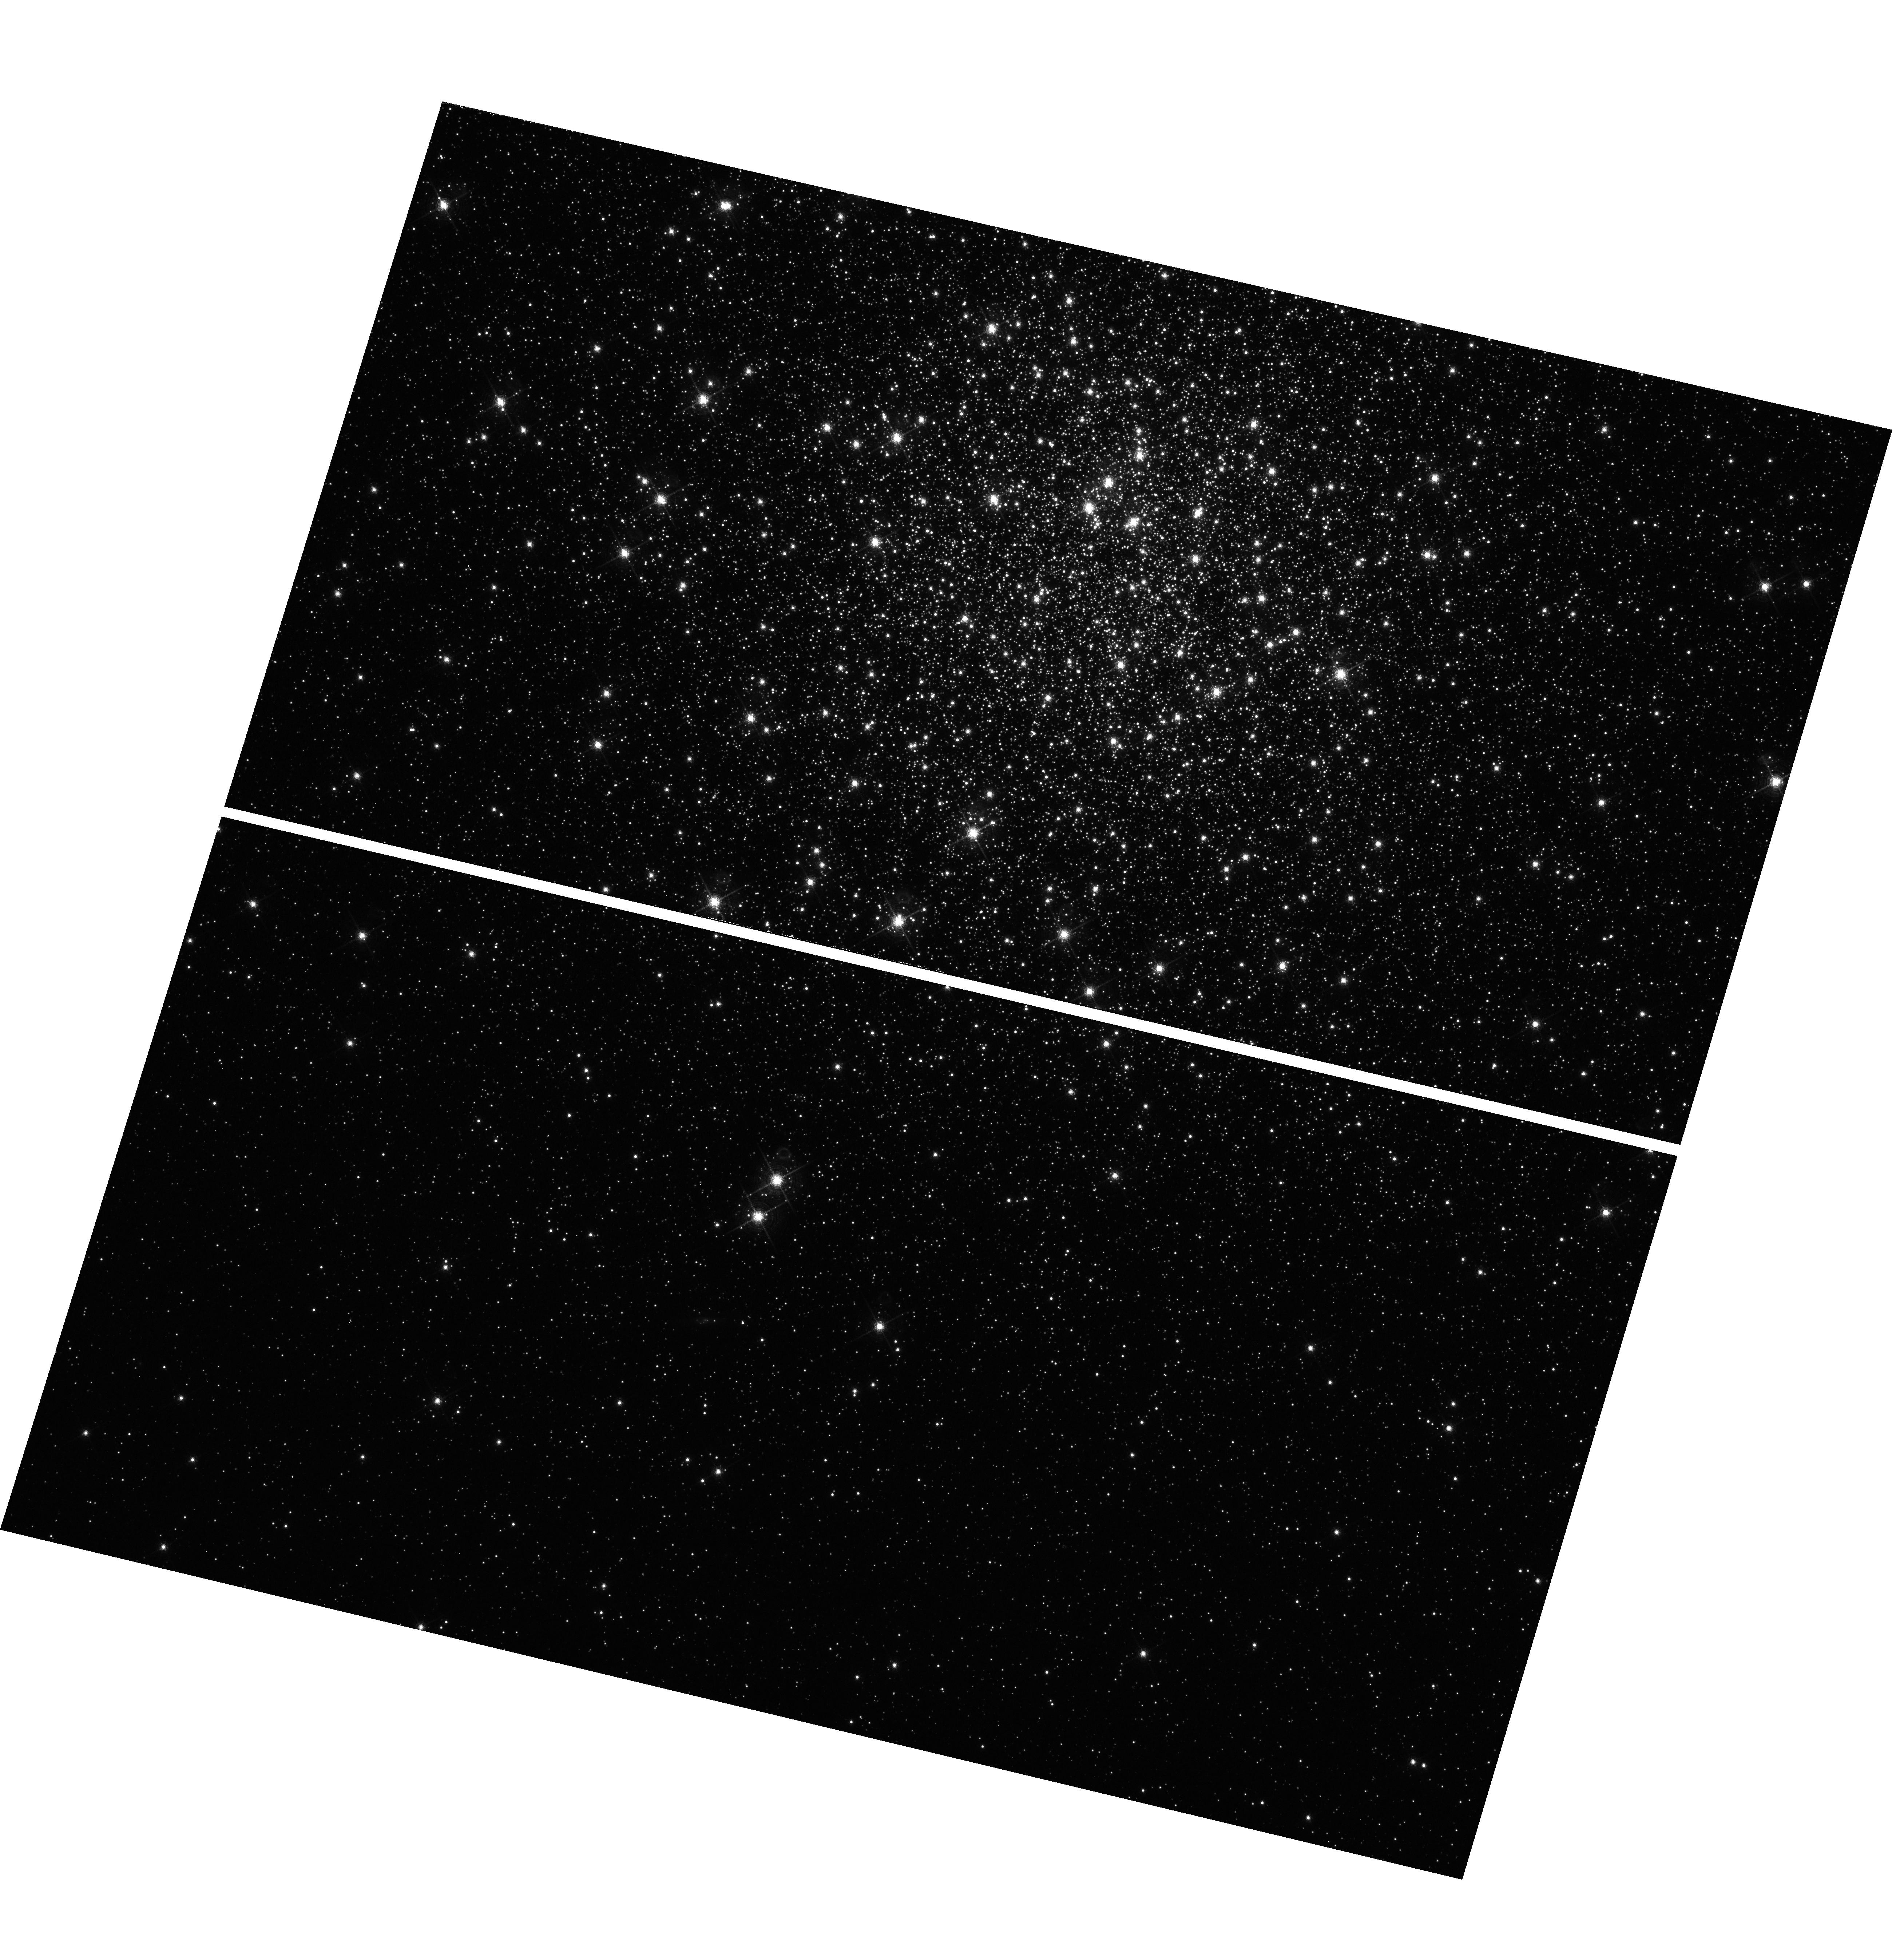
Target: MESSIER-005. Instrument: WFC3/UVIS. Filter: F656N. Exposure: 1.5 h. Observation ID: hst_11615_03_wfc3_uvis_f656n_ib5r03

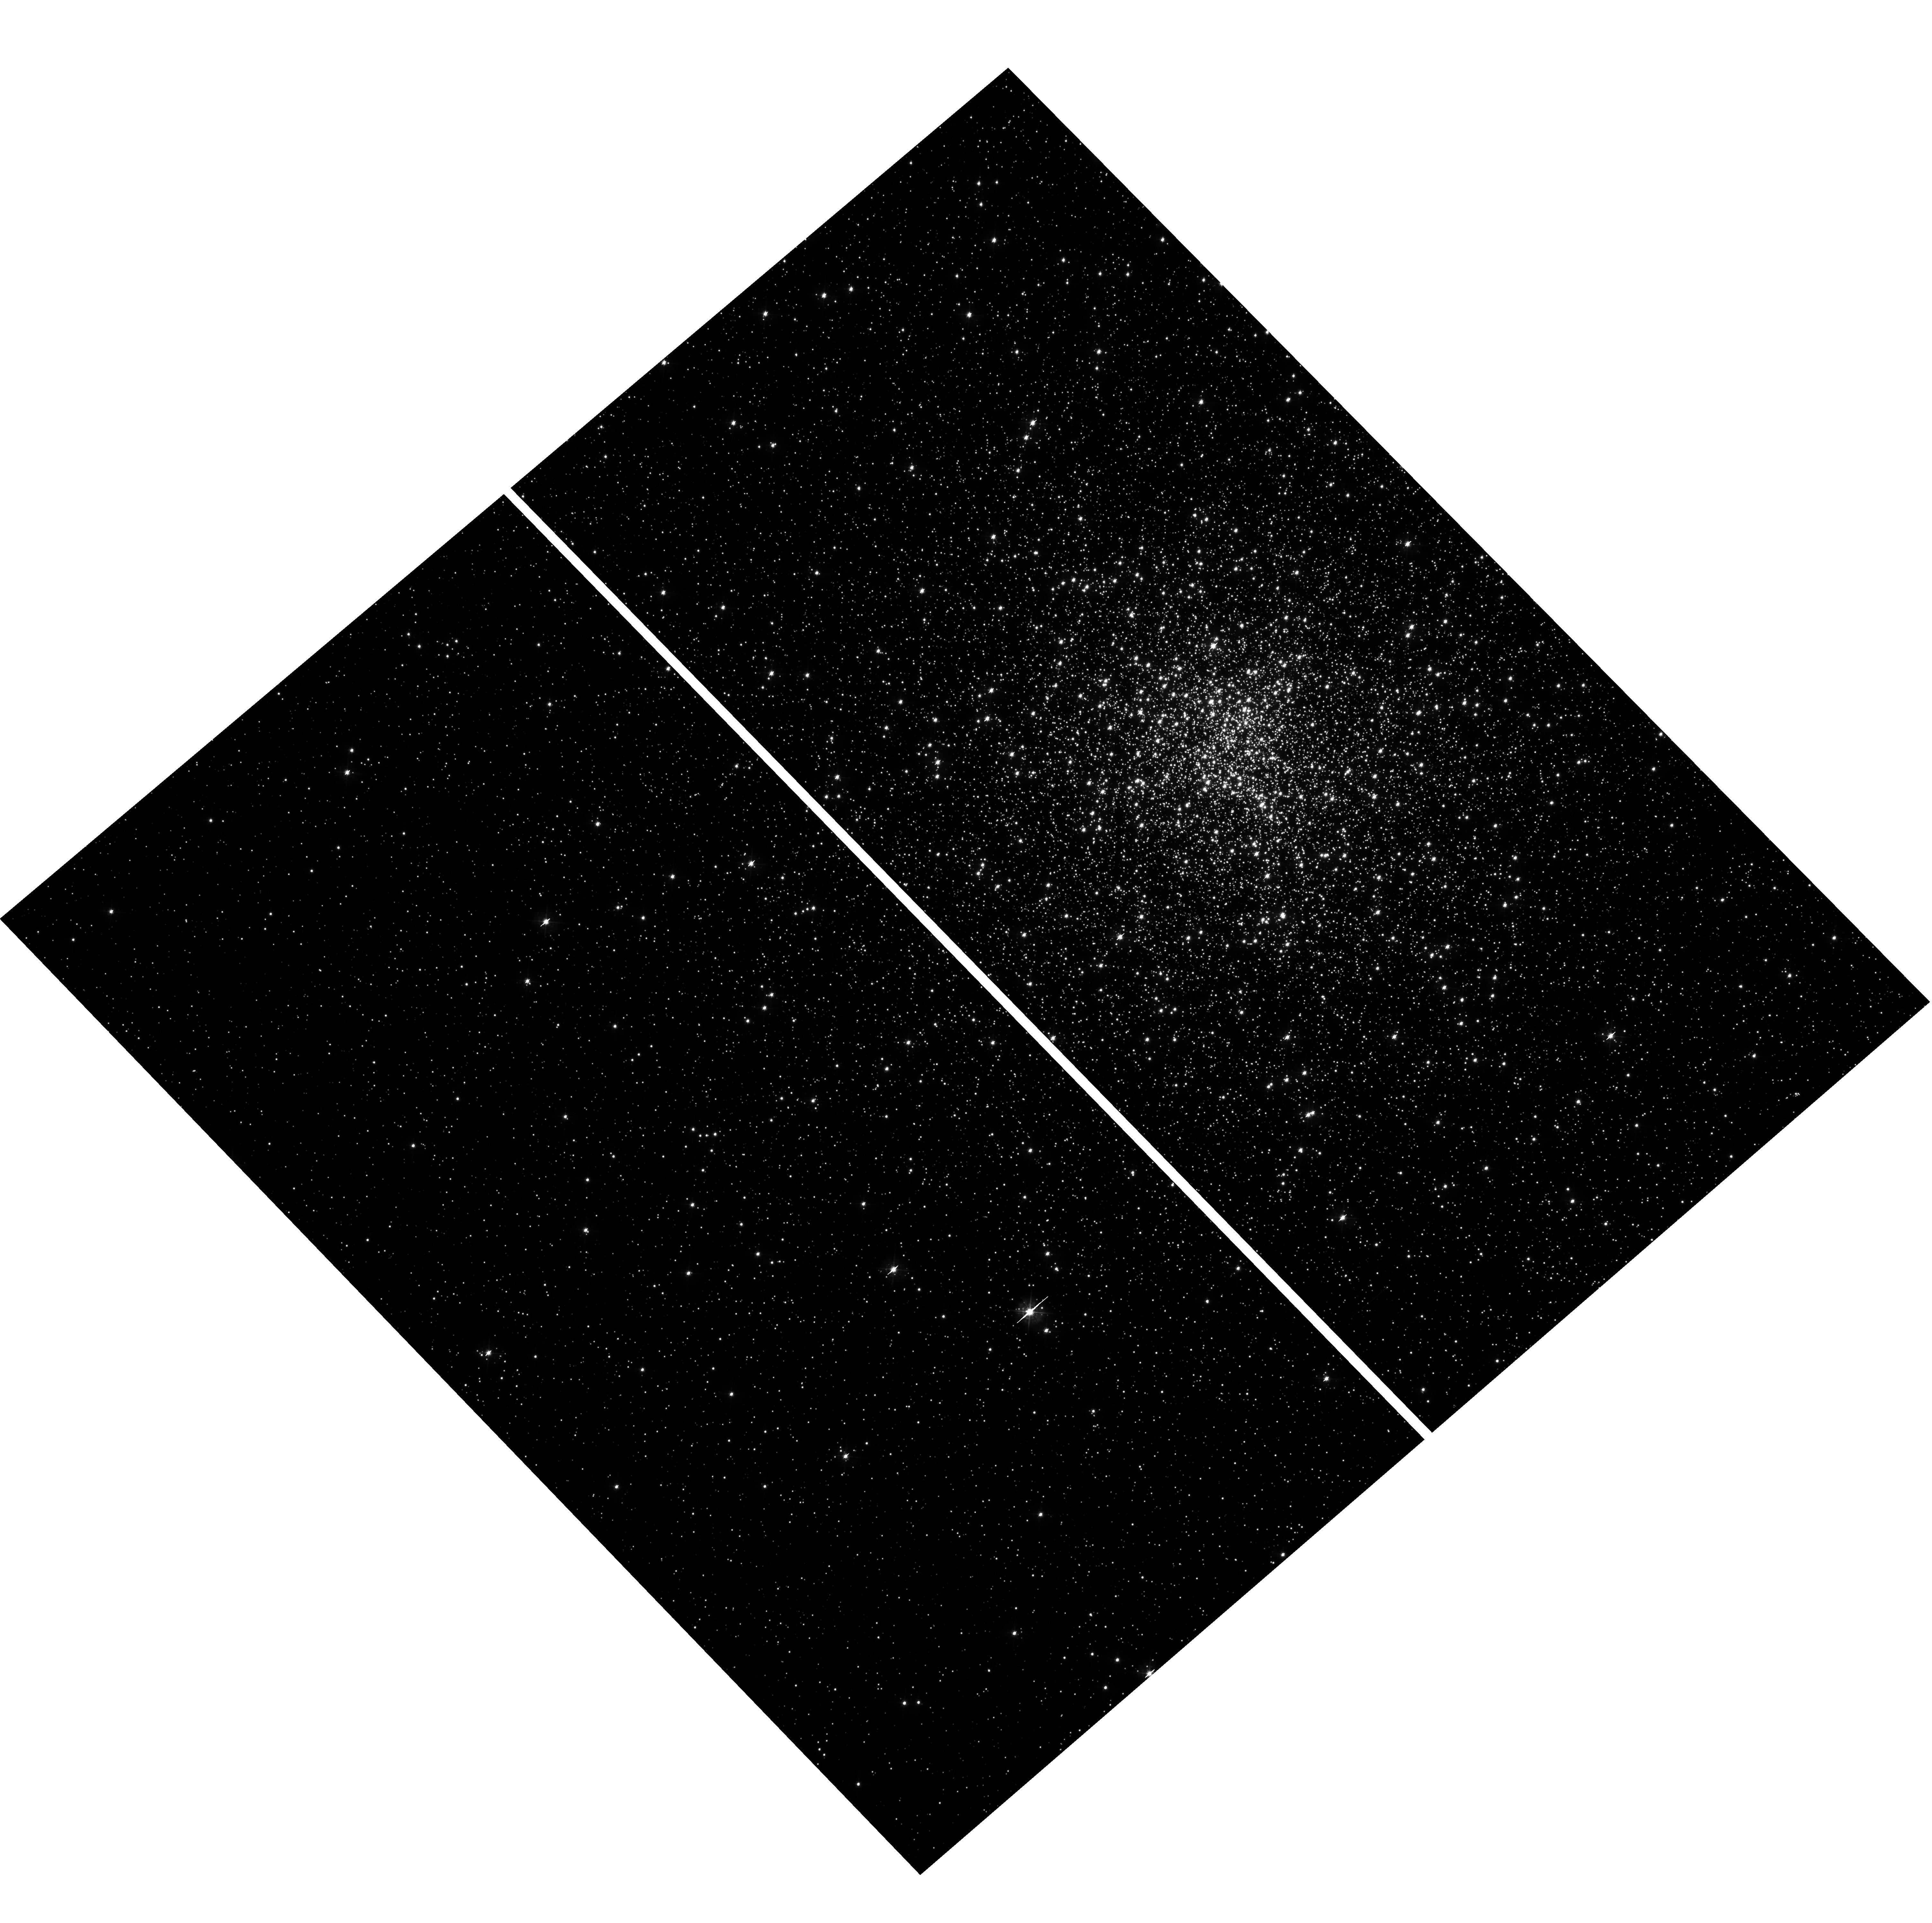
Target: MESSIER-028. Instrument: WFC3/UVIS. Filter: F390W. Exposure: 1.4 h. Observation ID: hst_11615_02_wfc3_uvis_f390w_ib5r02

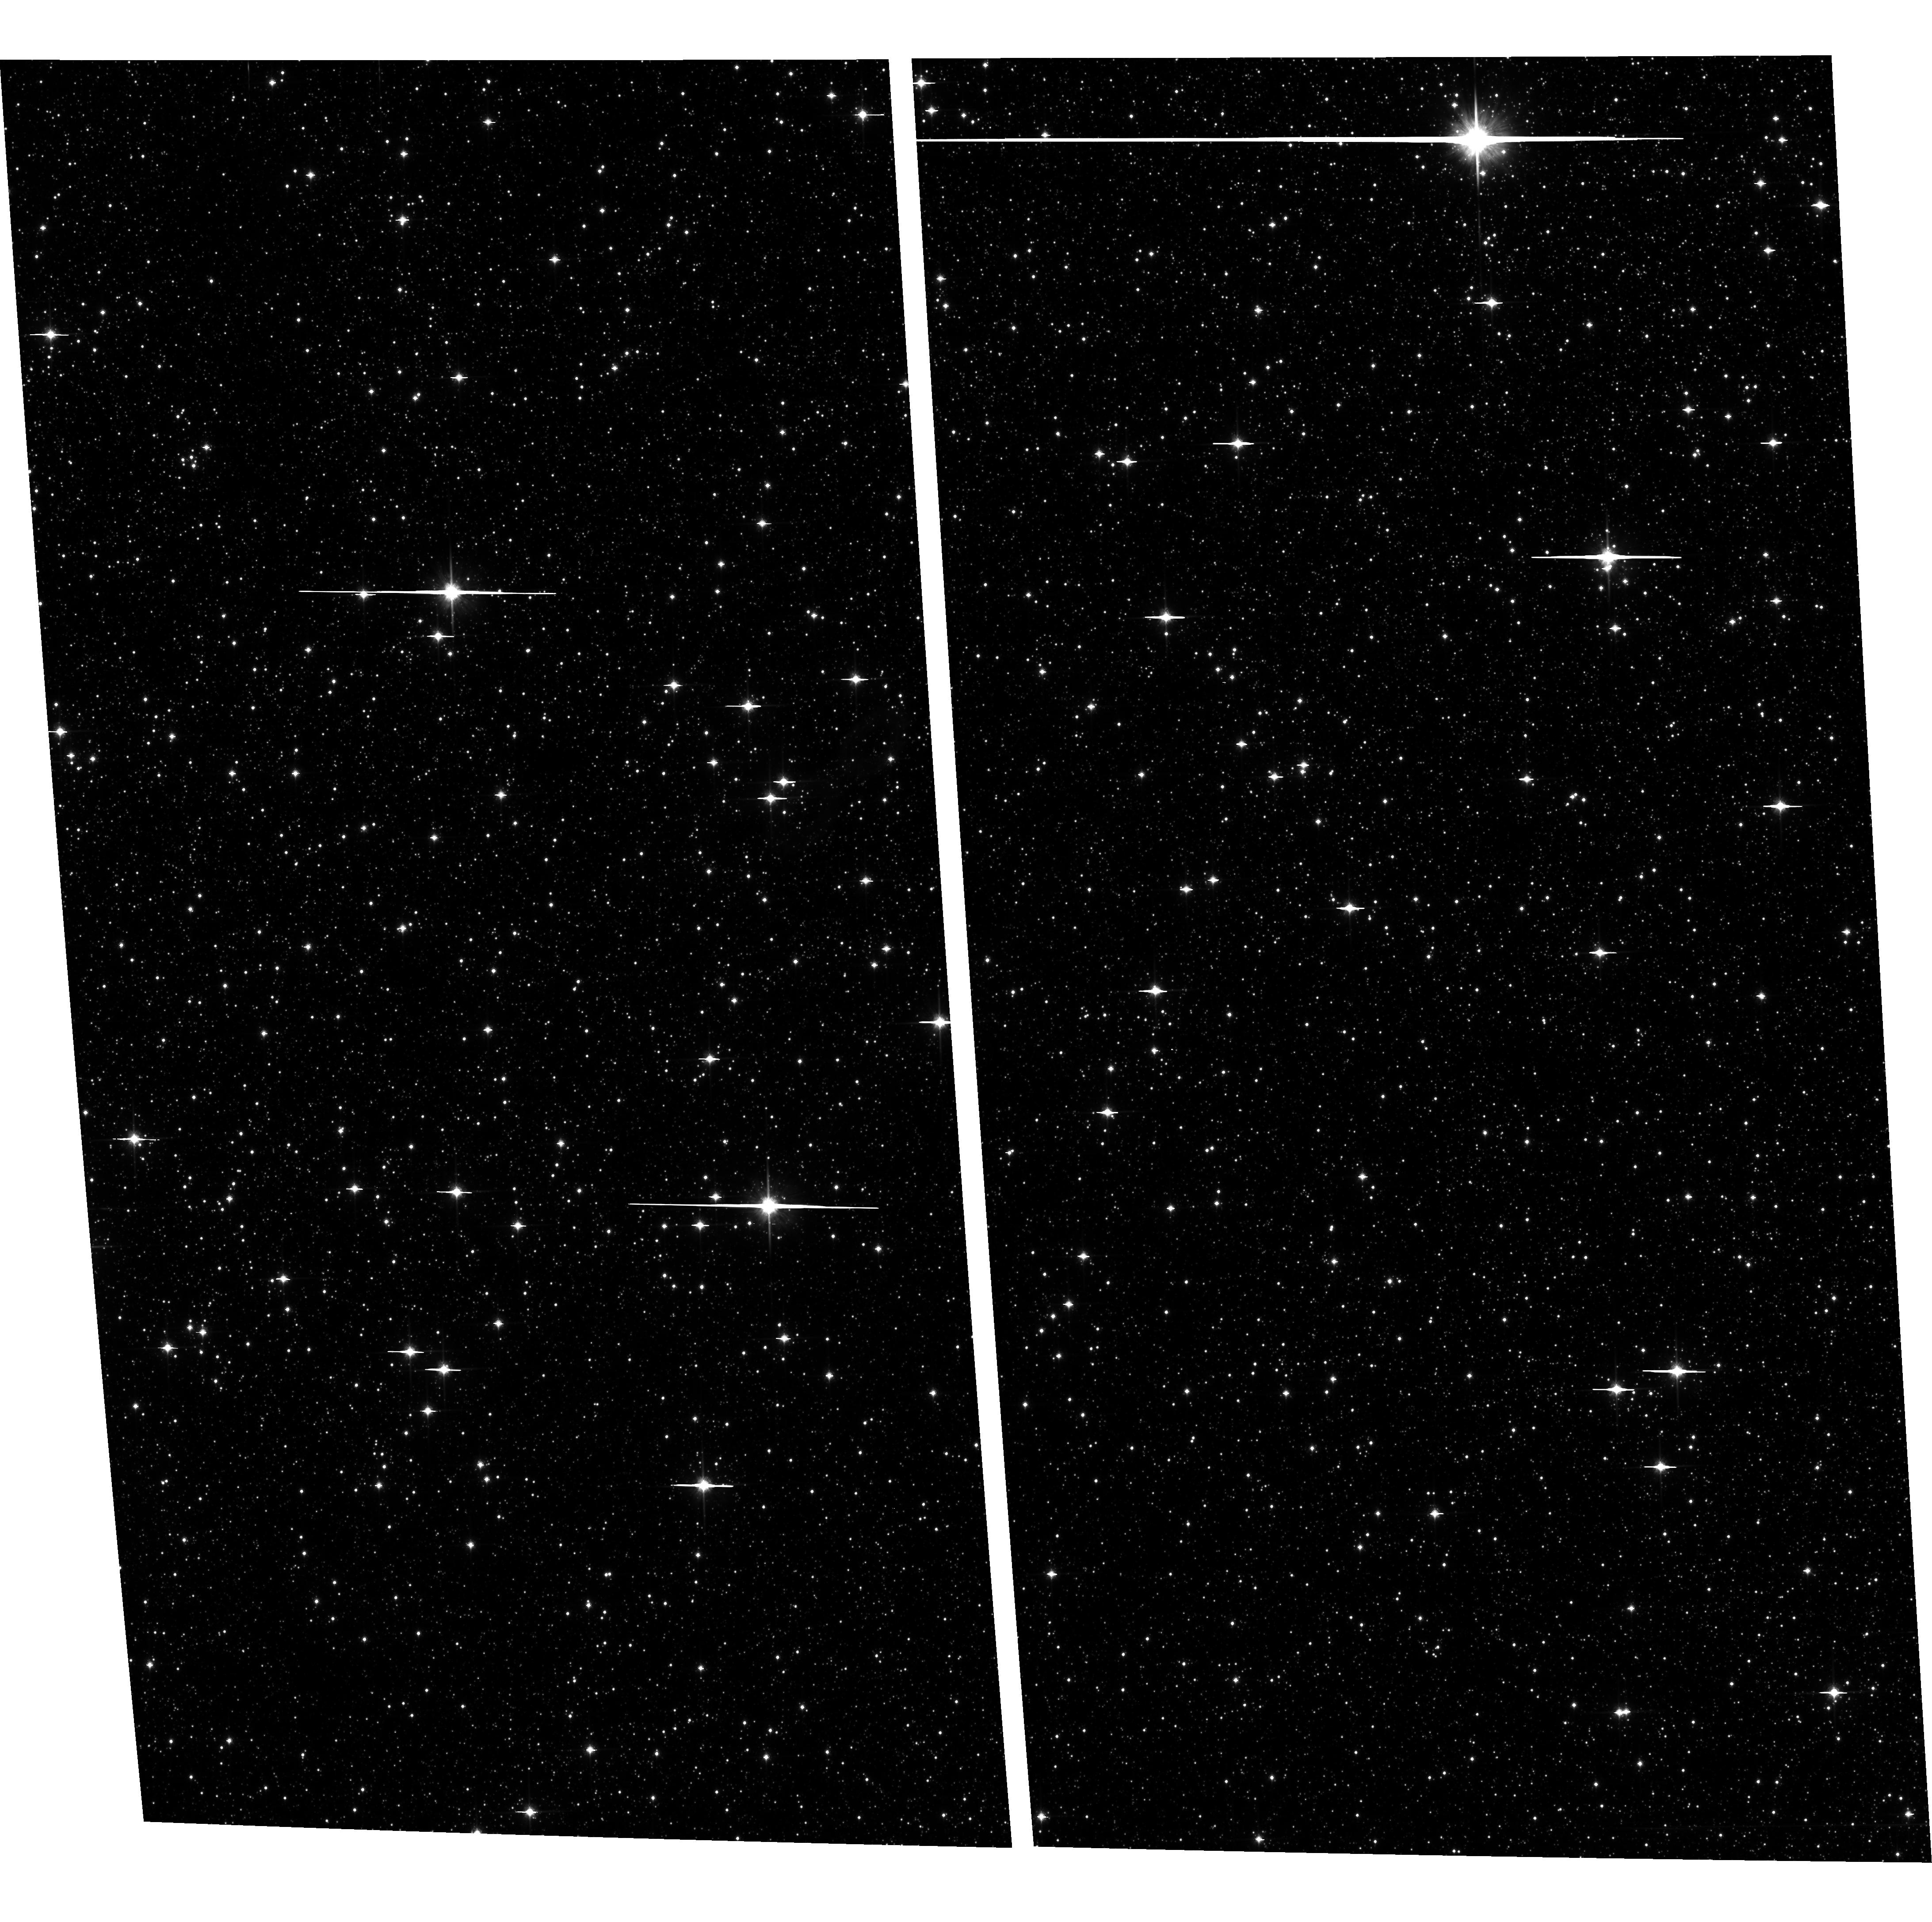
Target: field at RA 266.952°, Dec -24.704°. Instrument: ACS/WFC. Filter: F814W. Exposure: 1.1 h. Observation ID: hst_11615_01_acs_wfc_f814w_jb5r01

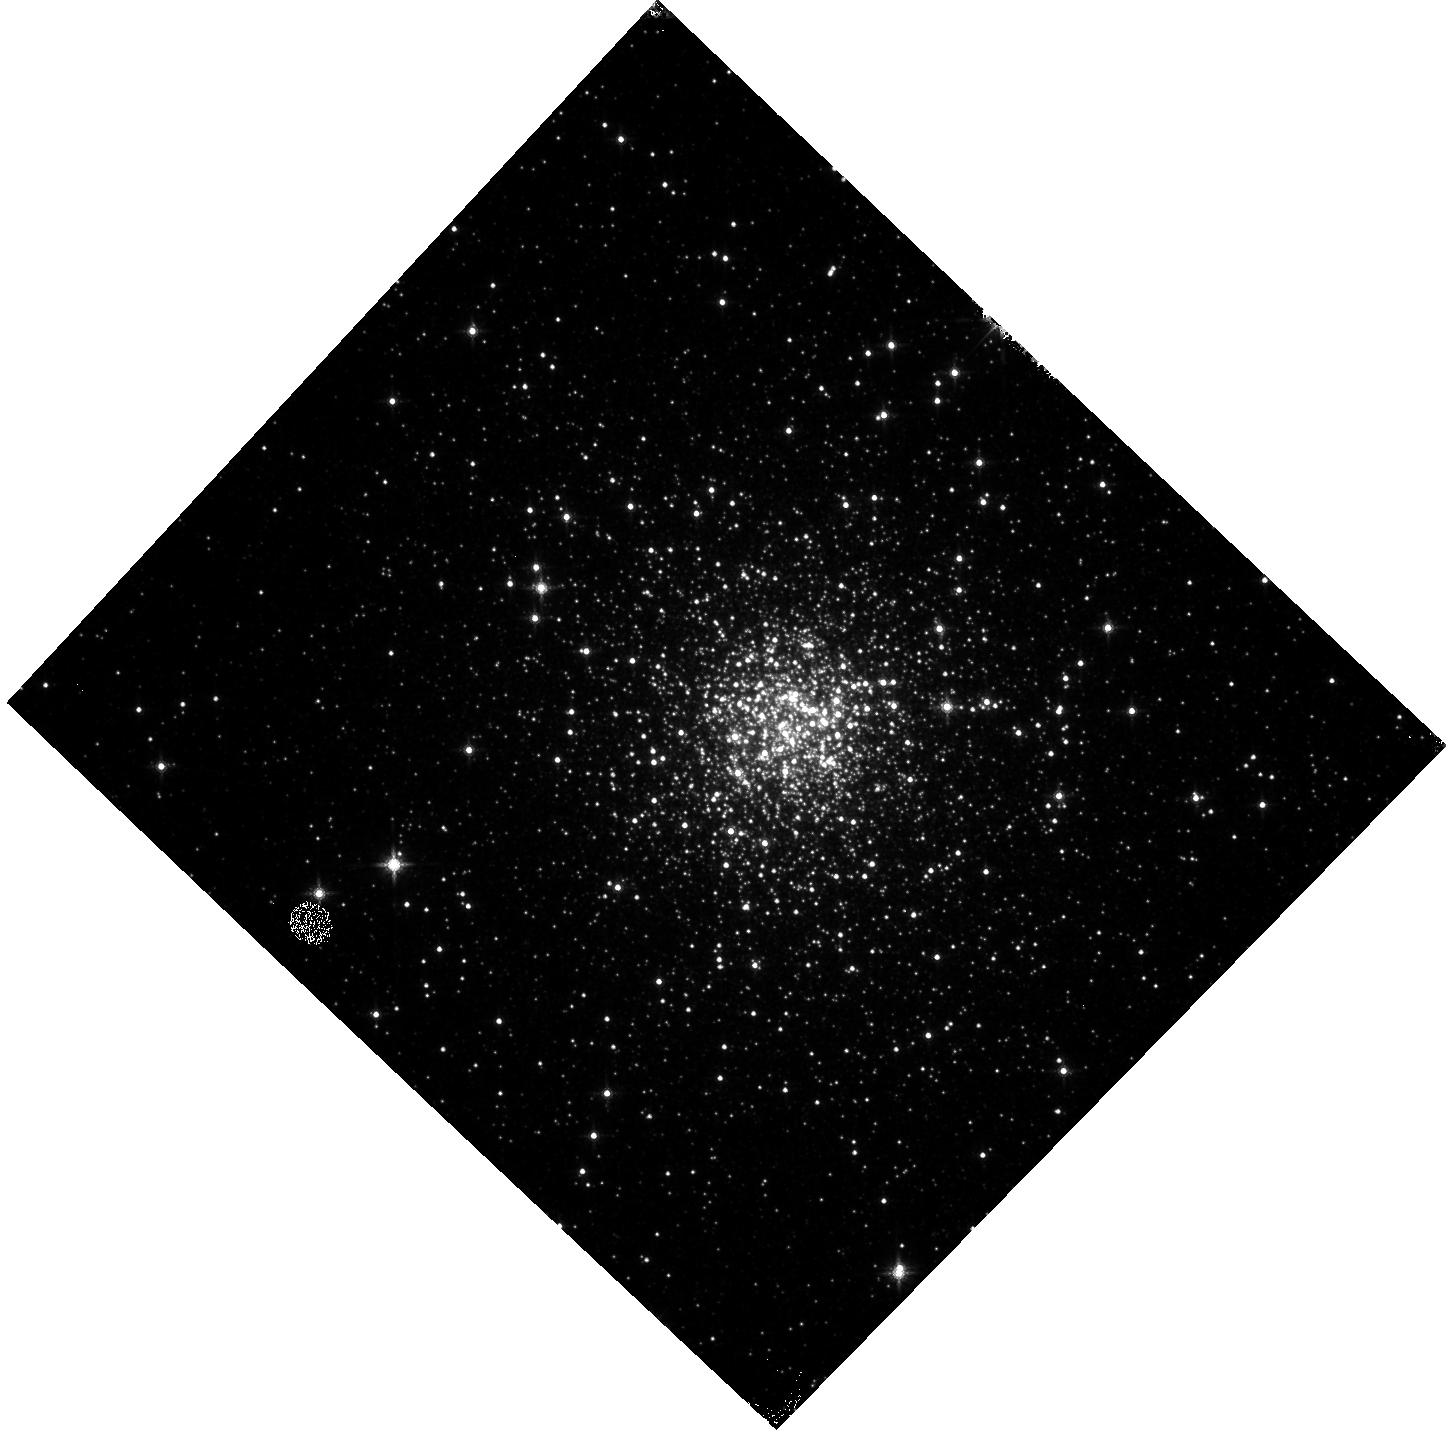
Target: TERZAN-005. Instrument: WFC3/IR. Filter: F160W. Exposure: 1.9 h. Observation ID: hst_11615_01_wfc3_ir_f160w_ib5r01

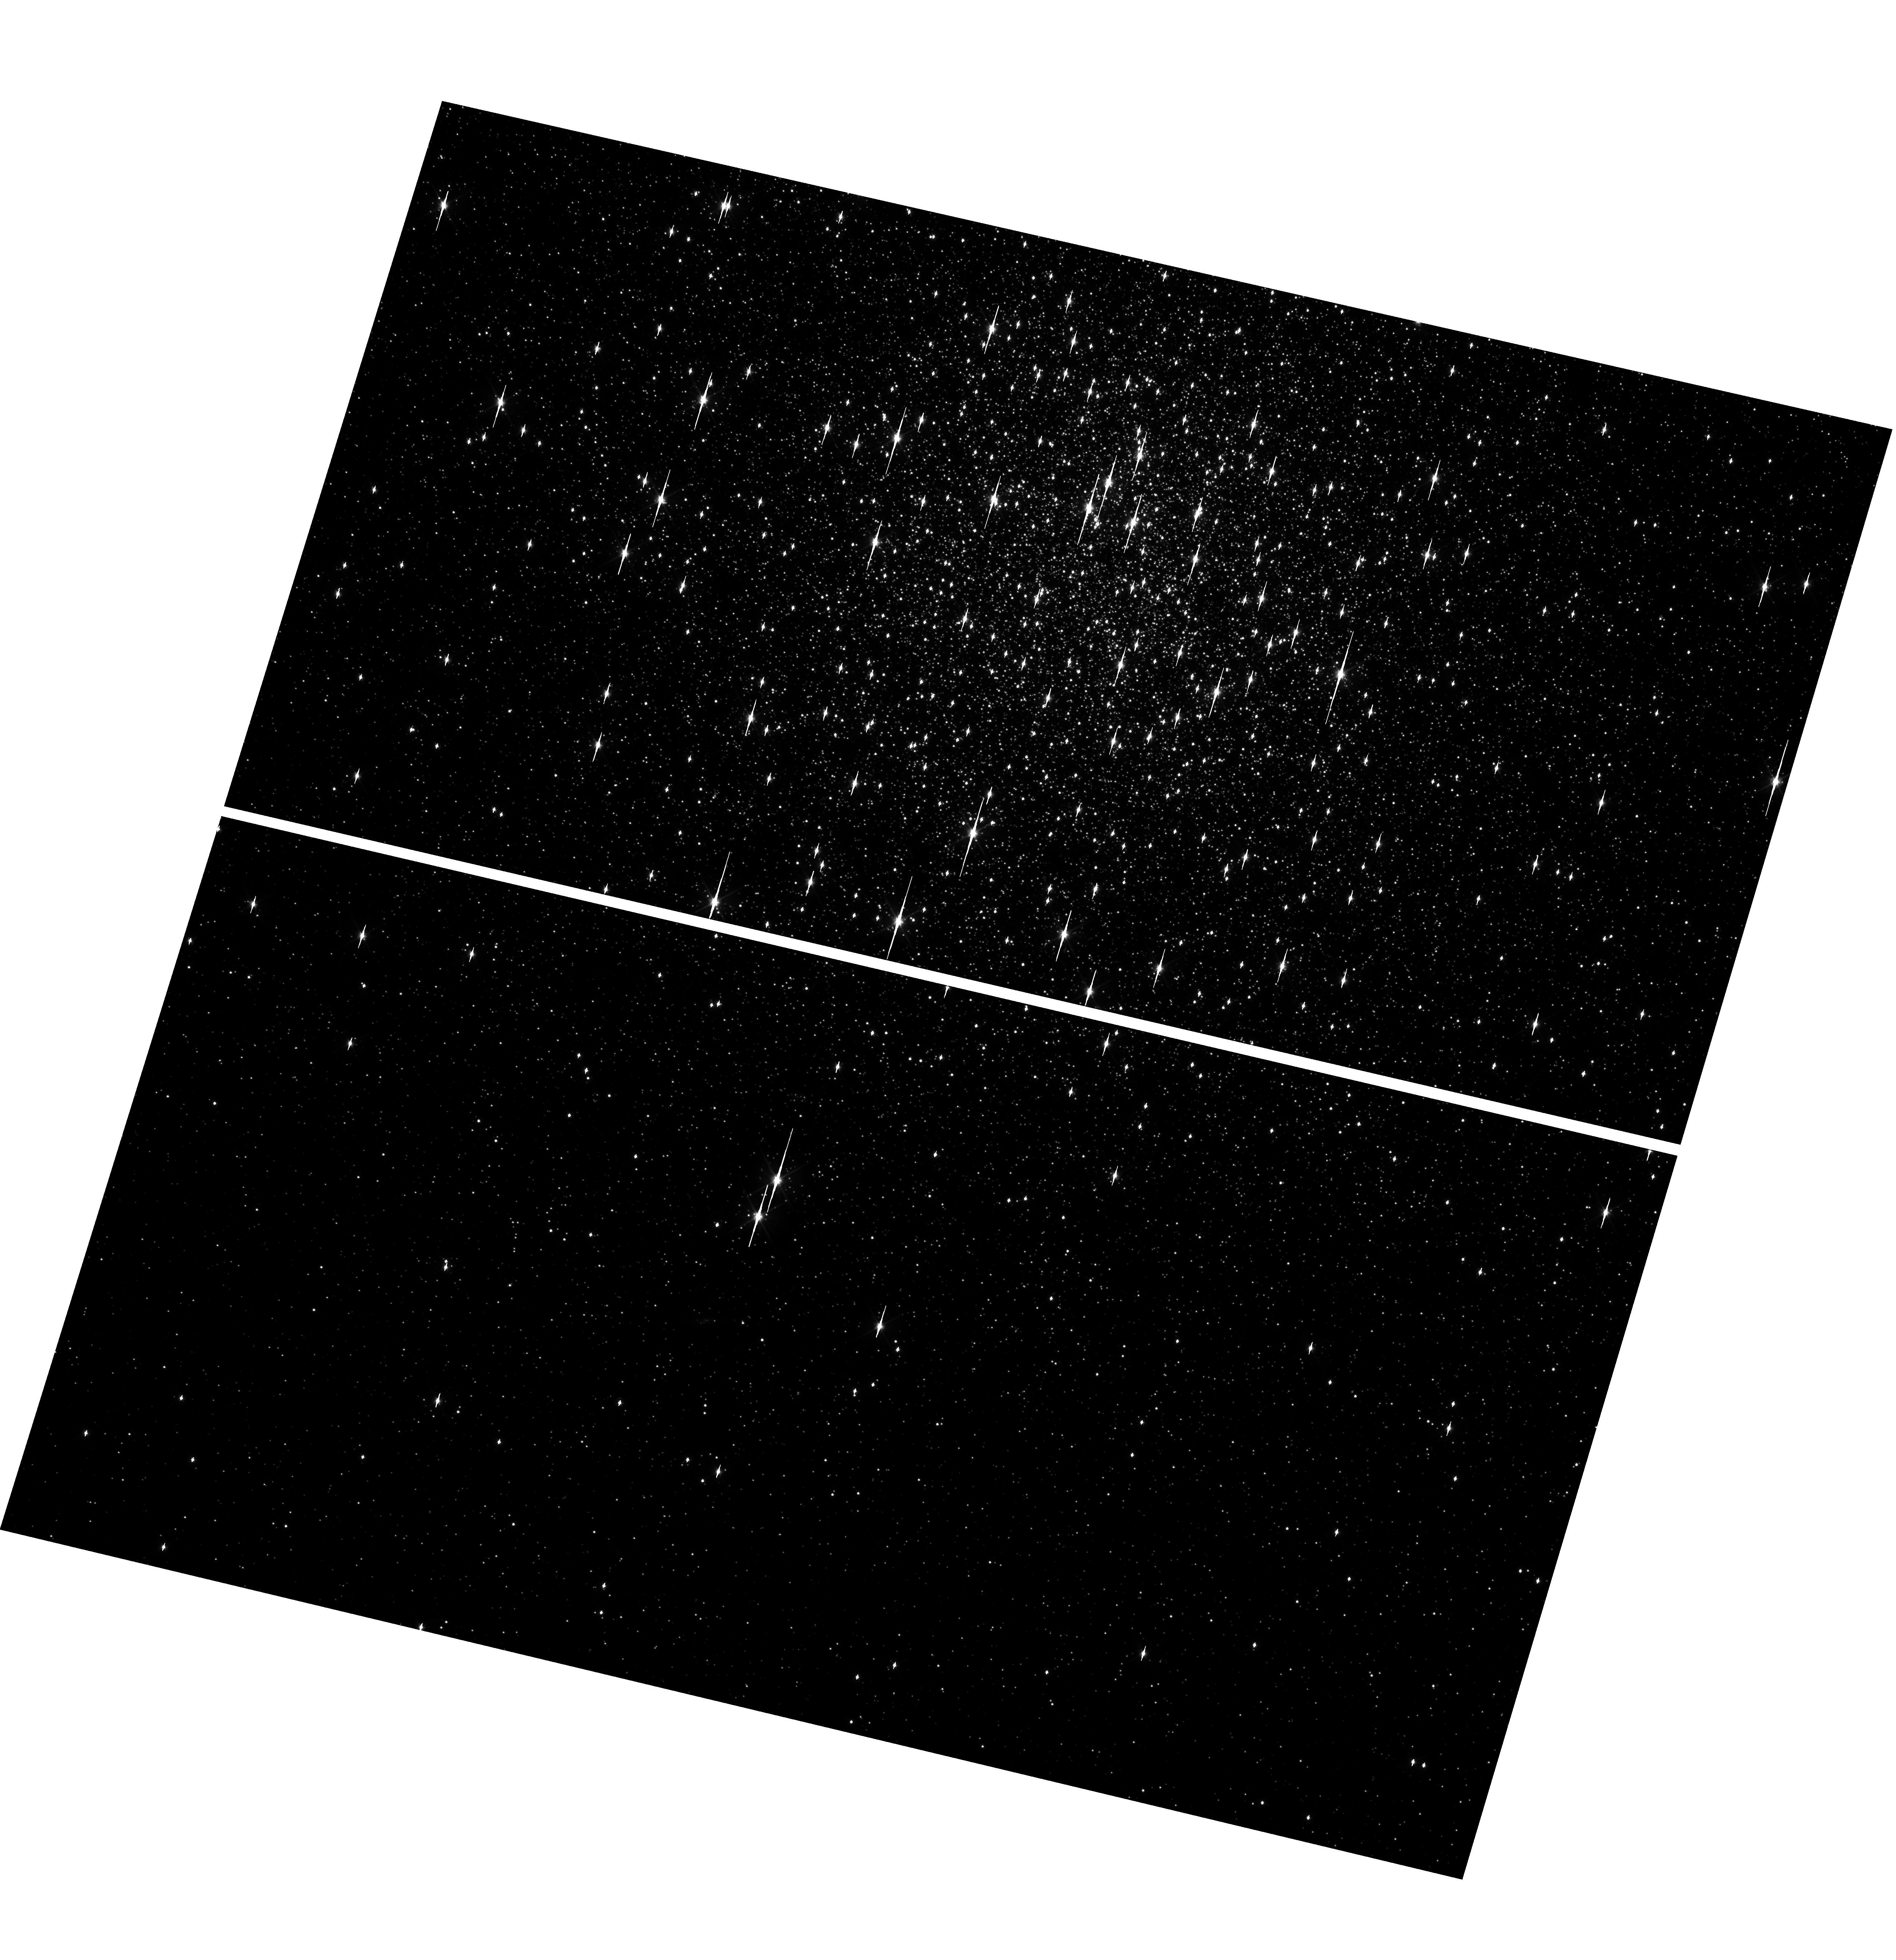
Target: MESSIER-005. Instrument: WFC3/UVIS. Filter: F606W. Exposure: 10 min. Observation ID: hst_11615_03_wfc3_uvis_f606w_ib5r03

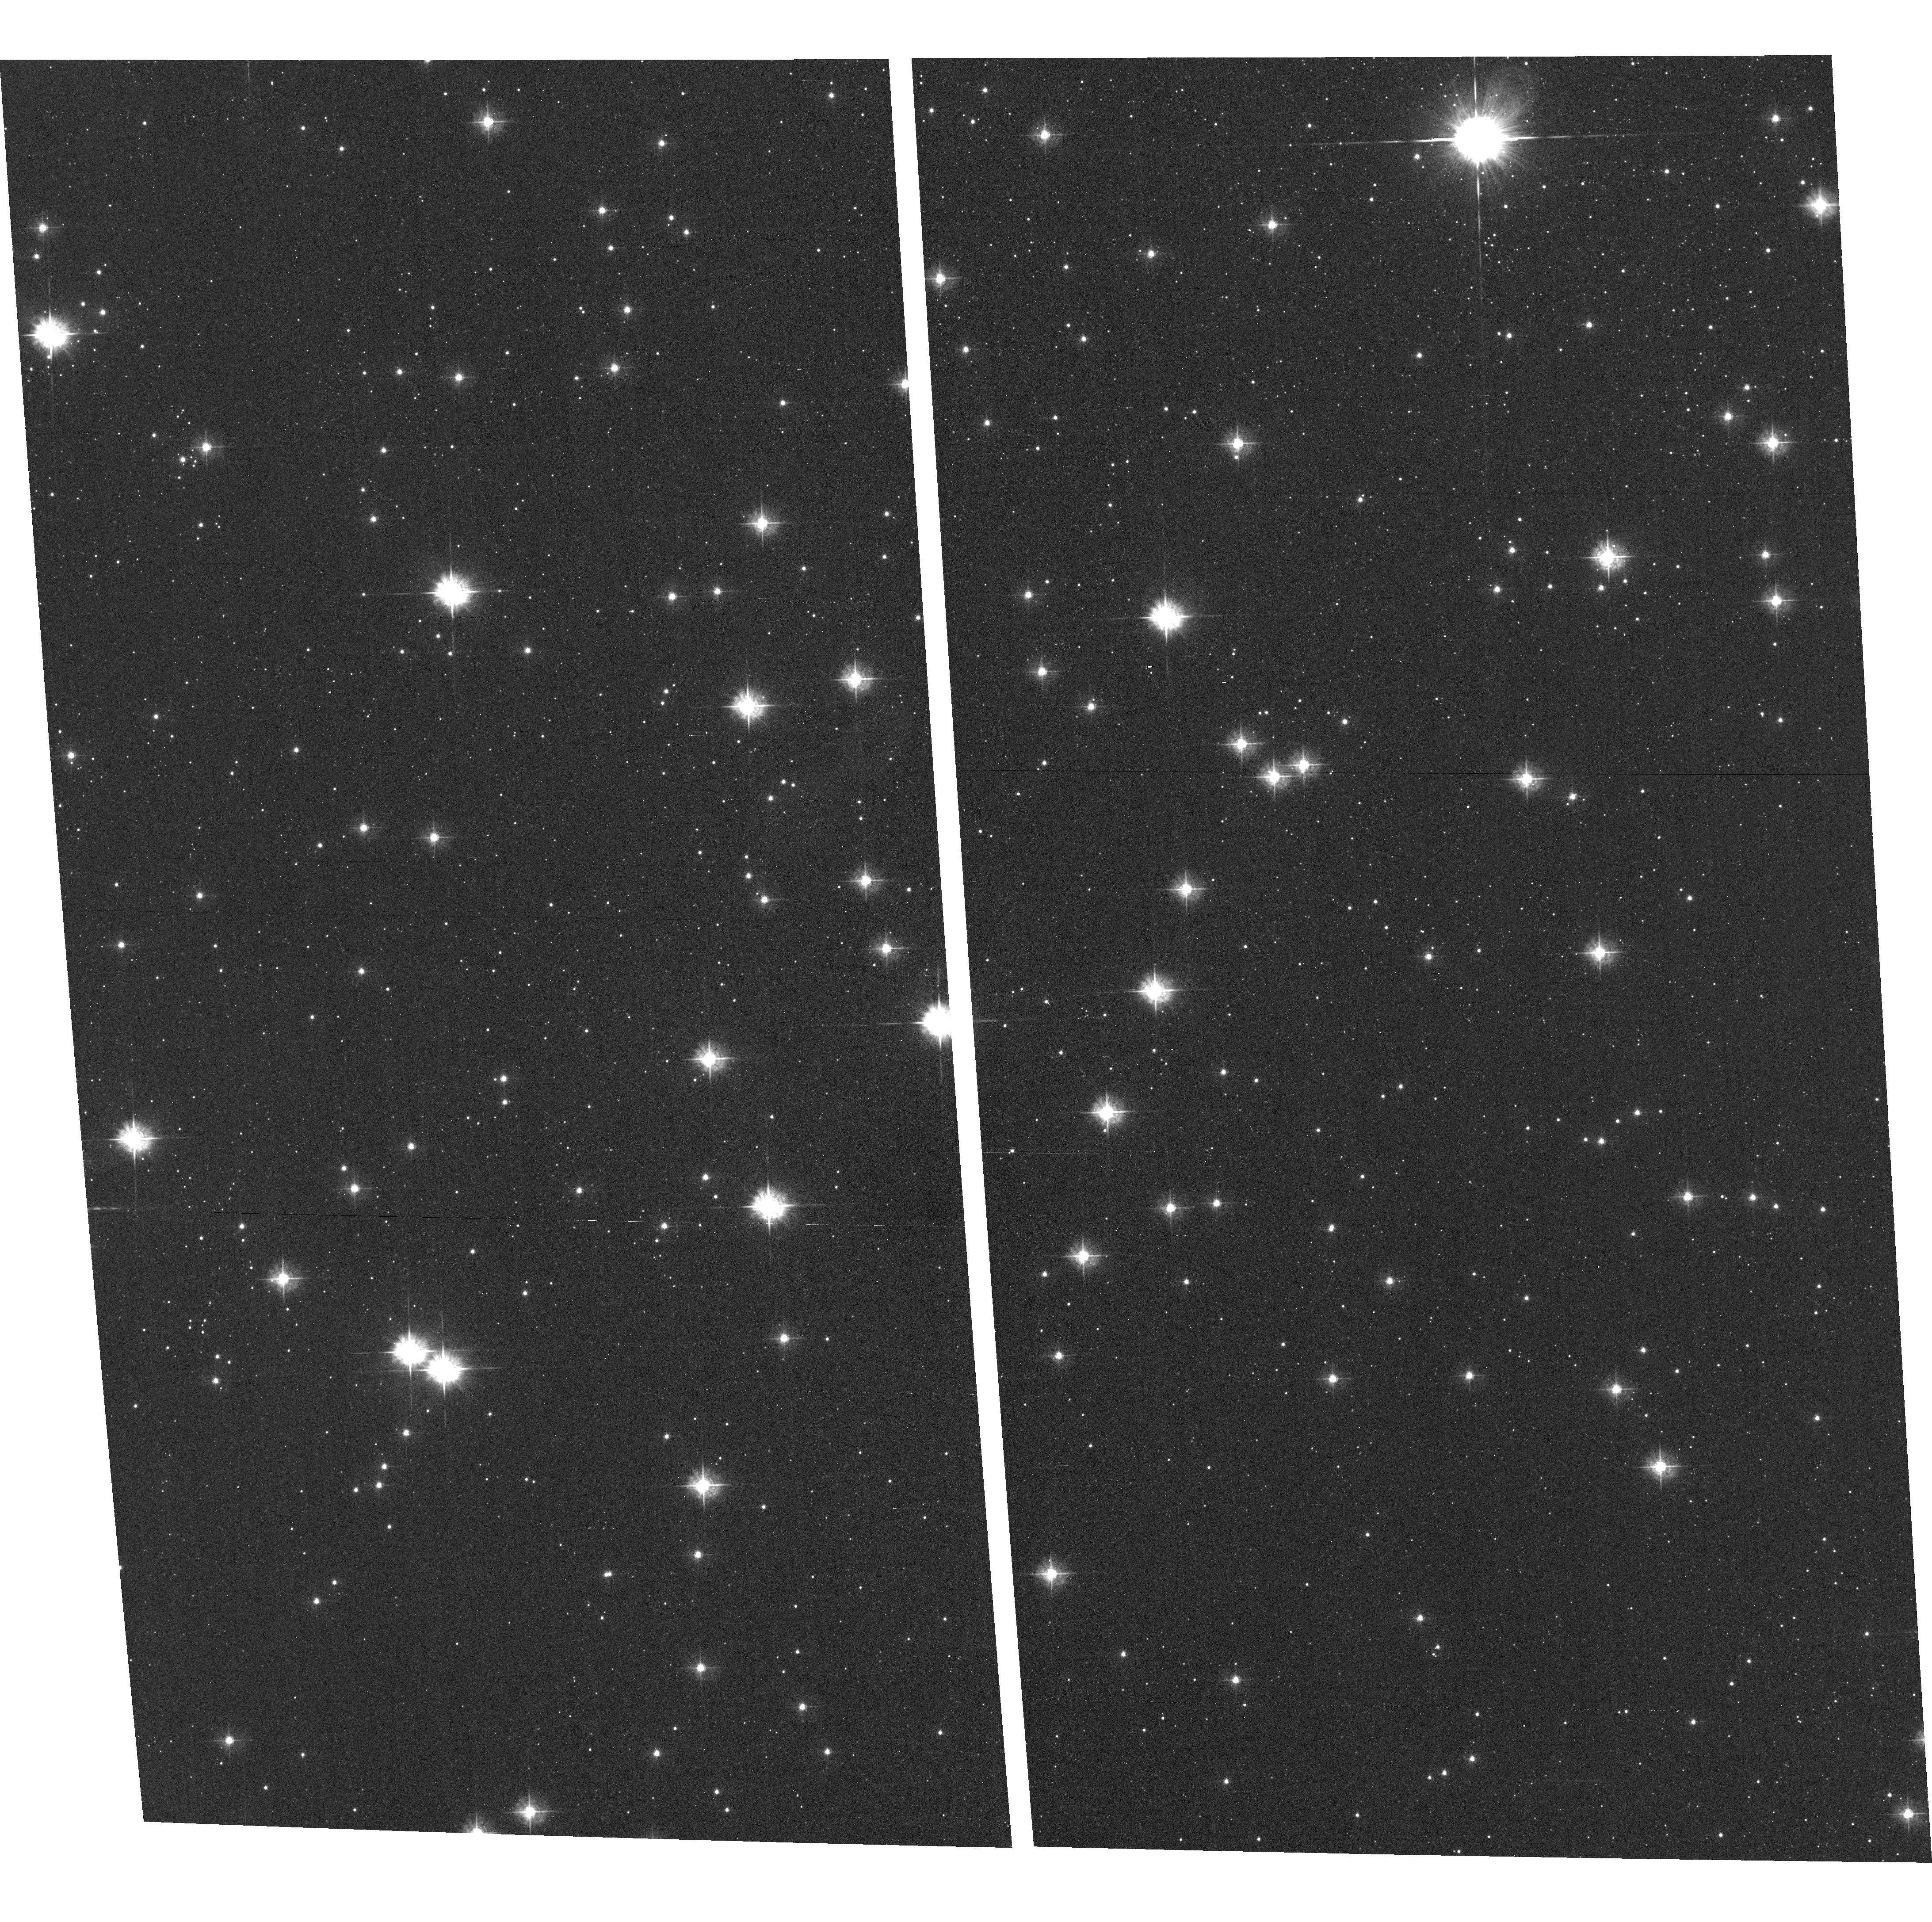
Target: field at RA 266.952°, Dec -24.704°. Instrument: ACS/WFC. Filter: F435W. Exposure: 1.2 h. Observation ID: hst_11615_01_acs_wfc_f435w_jb5r01

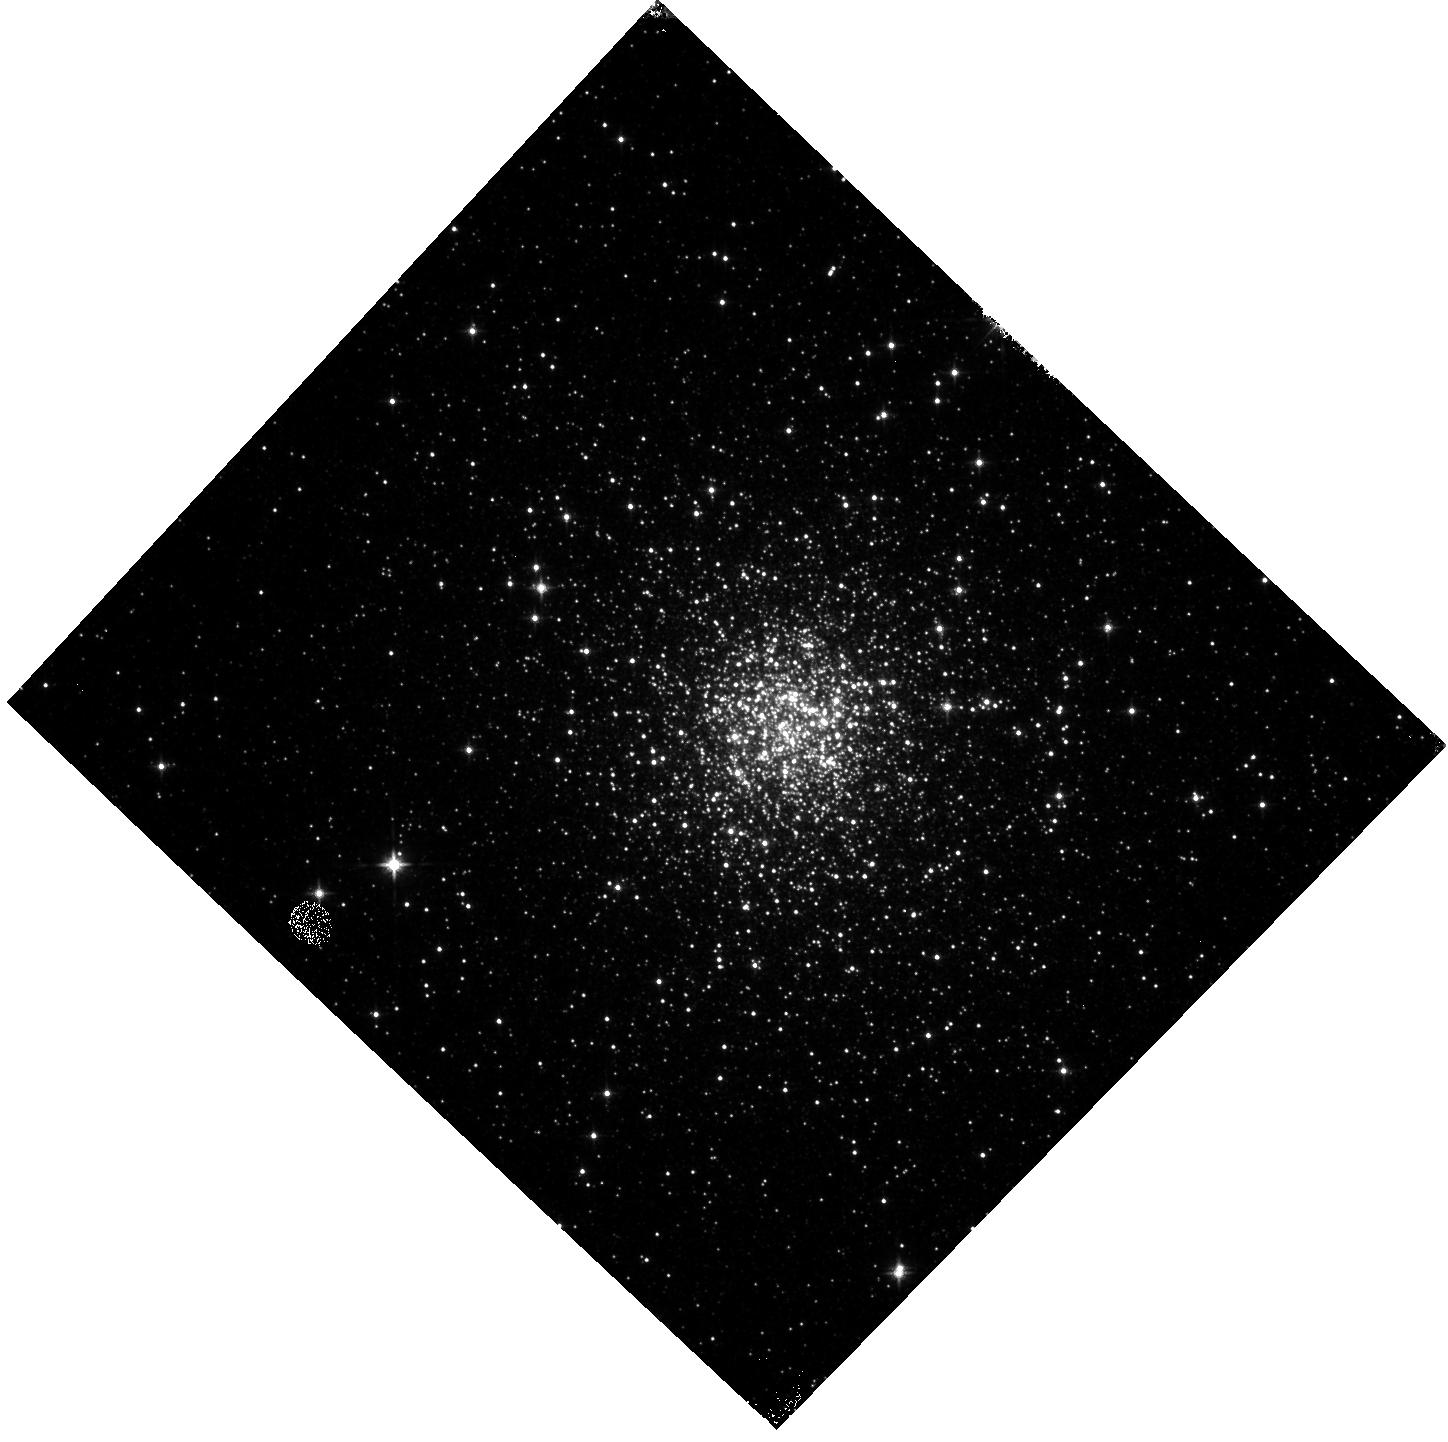
Target: TERZAN-005. Instrument: WFC3/IR. Filter: F125W. Exposure: 2.8 h. Observation ID: hst_11615_01_wfc3_ir_f125w_ib5r01

HUNTING FOR OPTICAL COMPANIONS TO BINARY MSPS IN GLOBULAR CLUSTERS (PI: Ferraro, Francesco R.)

Here we present a proposal which exploits the re-newed potential of HST after the Service Mission 4 for probing the population of binary Millisecond Pulsars (MSPs) in Globular Clusters. In particular we intend to: (1) extend the search for optical counterparts in Terzan 5, by pushing the performance of the WFC3 IR channel to sample the entire MS extension down to M=0.1 Mo; (2) perform a deep multi-band search of MSP companions with the WFC3, in 3 clusters (namely NGC6440, M28 and M5), where recent radio observations have found particularly interesting objects; (3) derive an accurate radial velocity (with STIS) of the puzzling optical companion COM6266B recently discovered by our group, to firmly assess its cluster membership. This program is the result of a large collaboration among the three major groups (lead by Freire, Ransom and Possenti) which are performing extensive MSP search in GCs in the radio bands, and our group which has a large experience in performing accurate stellar photometry in crowded environments. This collaboration has produced a number of outstanding discoveries. In fact, three of the 6 optical counterparts to binary MSP companions known to date in GCs have been discovered by our group. The observations here proposed would easily double/triple the existing sample of known MSP companions, allowing the first meaningful approach to the study of the formation, evolution and recycling process of pulsar in GCs. Moreover, since most of binary MSPs in GCs are thought to form via stellar interactions in the high density core regions, the determination of the nature of the companion and the incidence of this collisionally induced population has a significant impact on our knowledge of the cluster dynamics. Even more interesting, the study of the optical companions to NSs in GCs allows one to derive tighter constraints (than those obtainable for NS binaries in the Galactic field) on the system properties. This has, in turn, an intrisic importance for fundamental physics, since it offers the opportunity of measuring the mass of the NS and hence constraining the equation of state of matter at the nuclear equilibrium density.